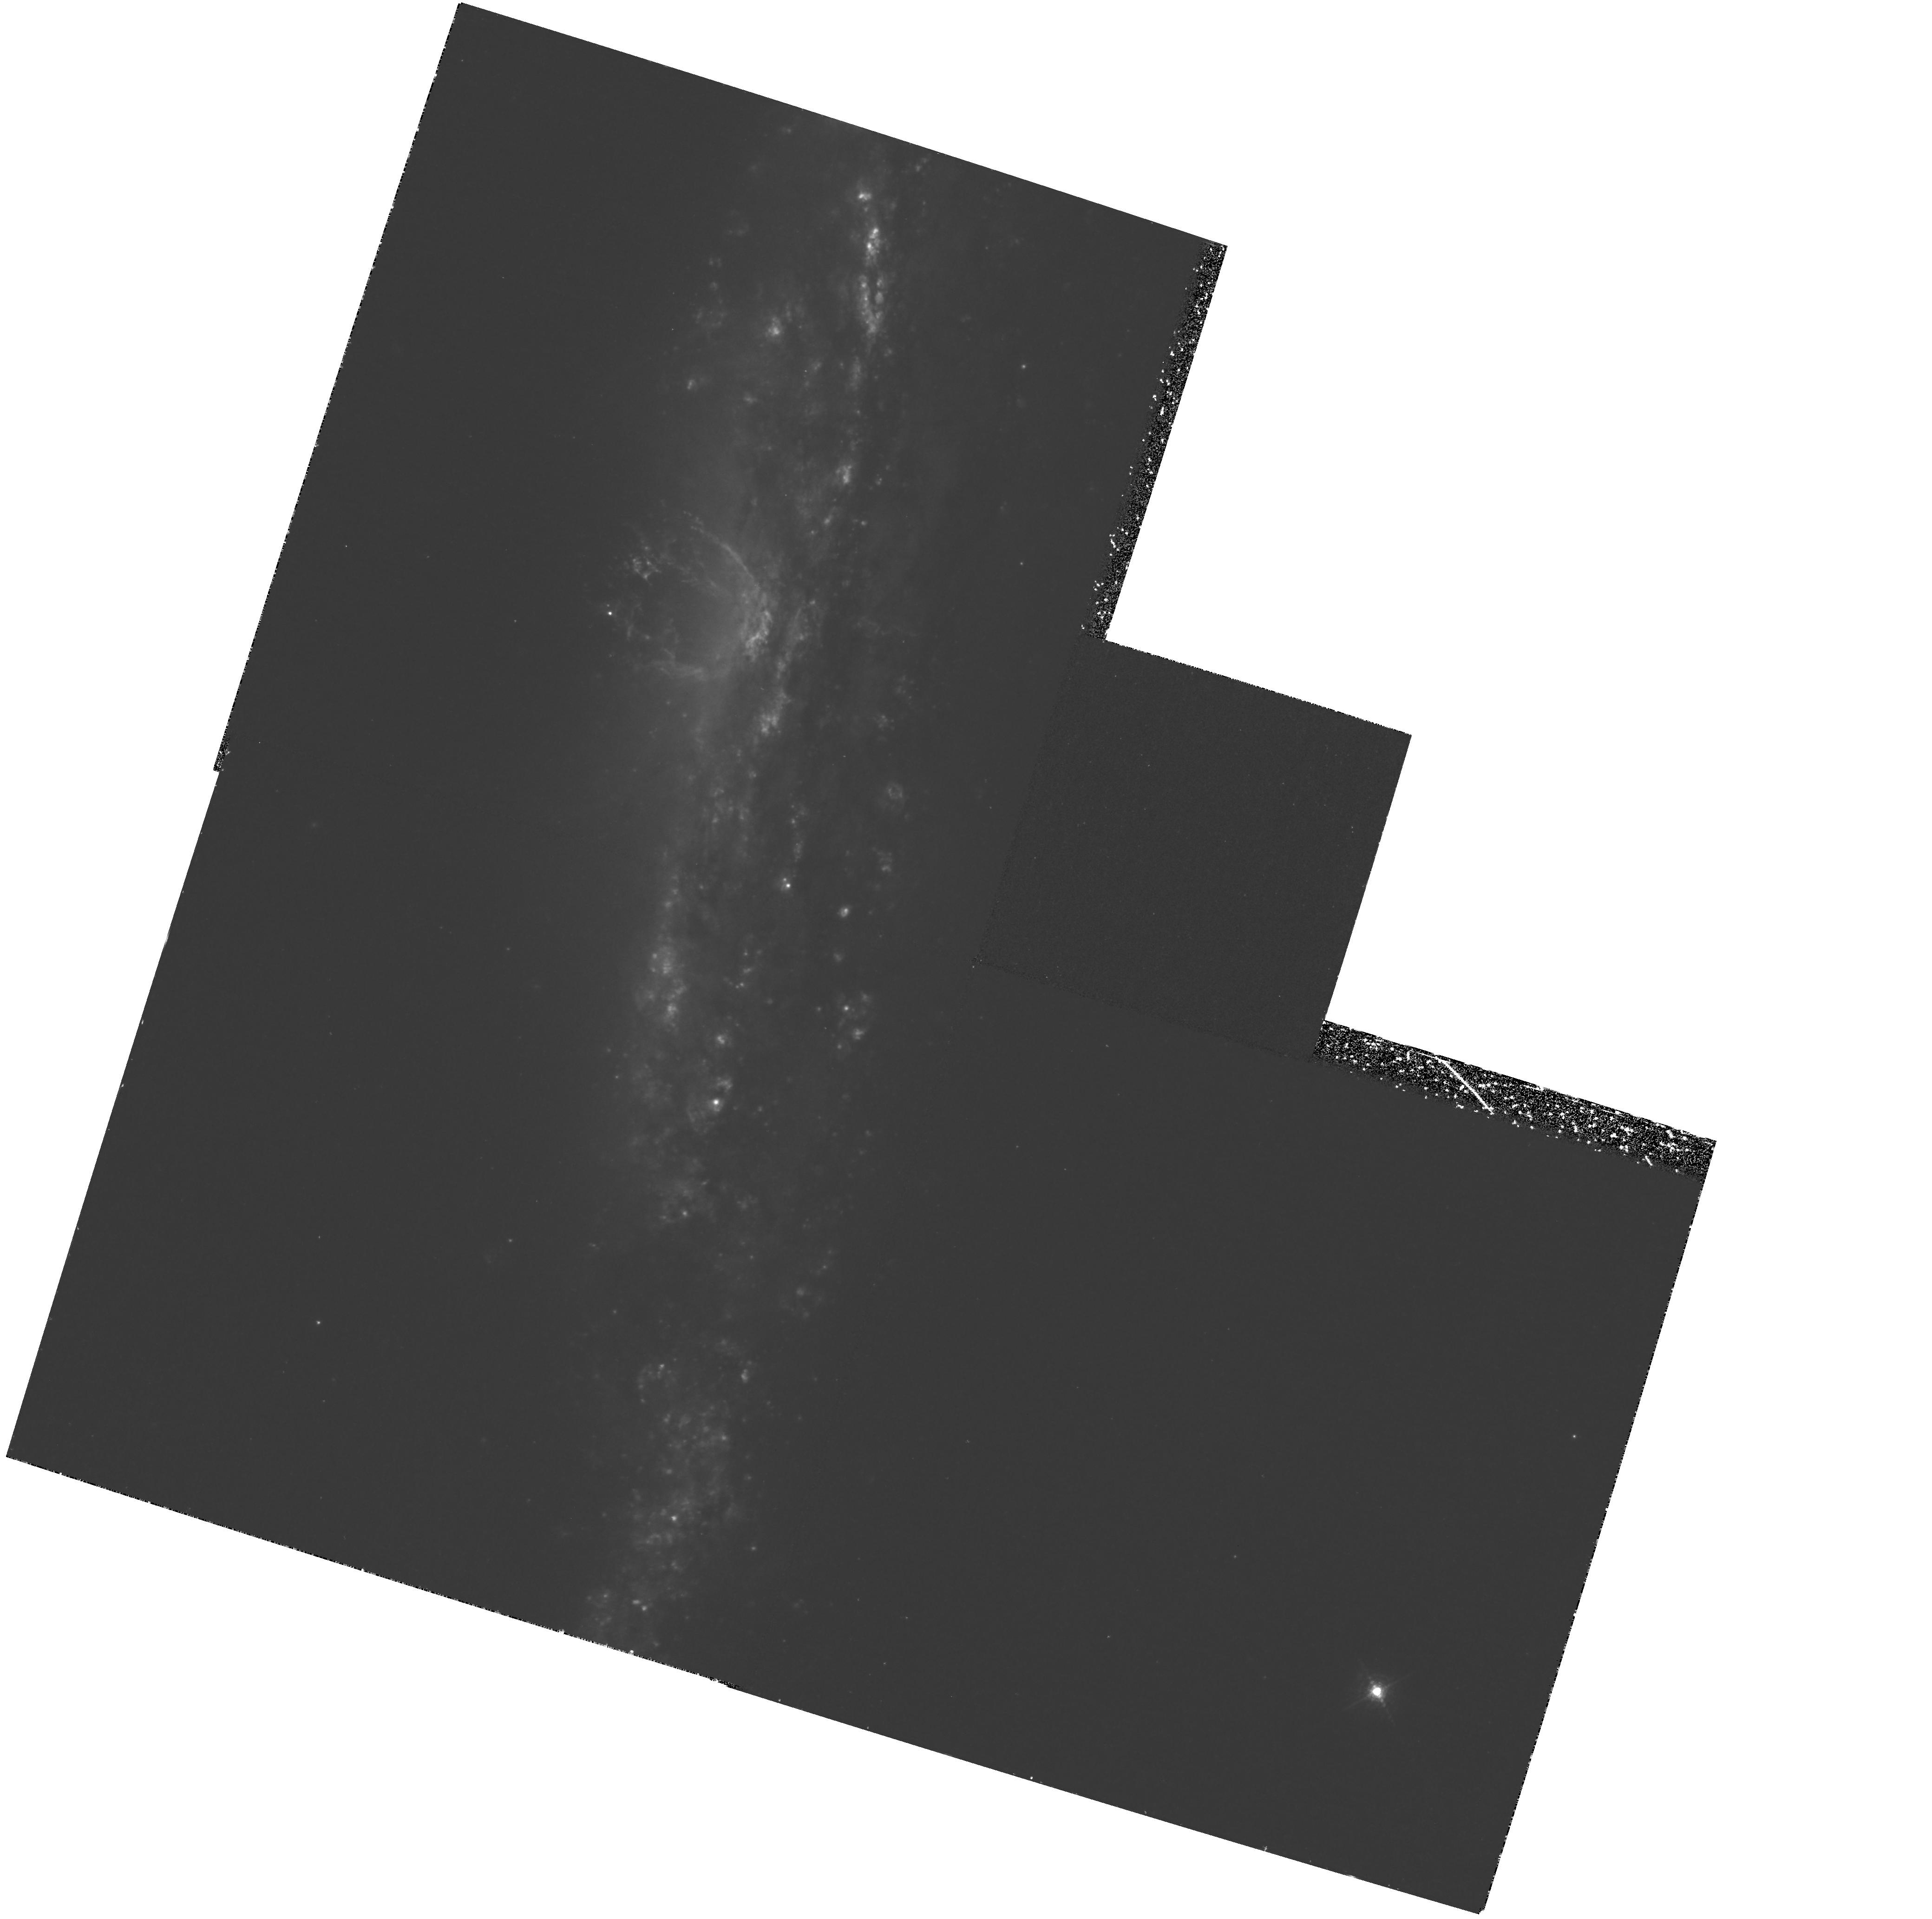
Target: NGC3079. Instrument: WFPC2/PC. Filter: F658N. Exposure: 2.5 h. Observation ID: hst_6674_01_wfpc2_pc_f658n_u56x01

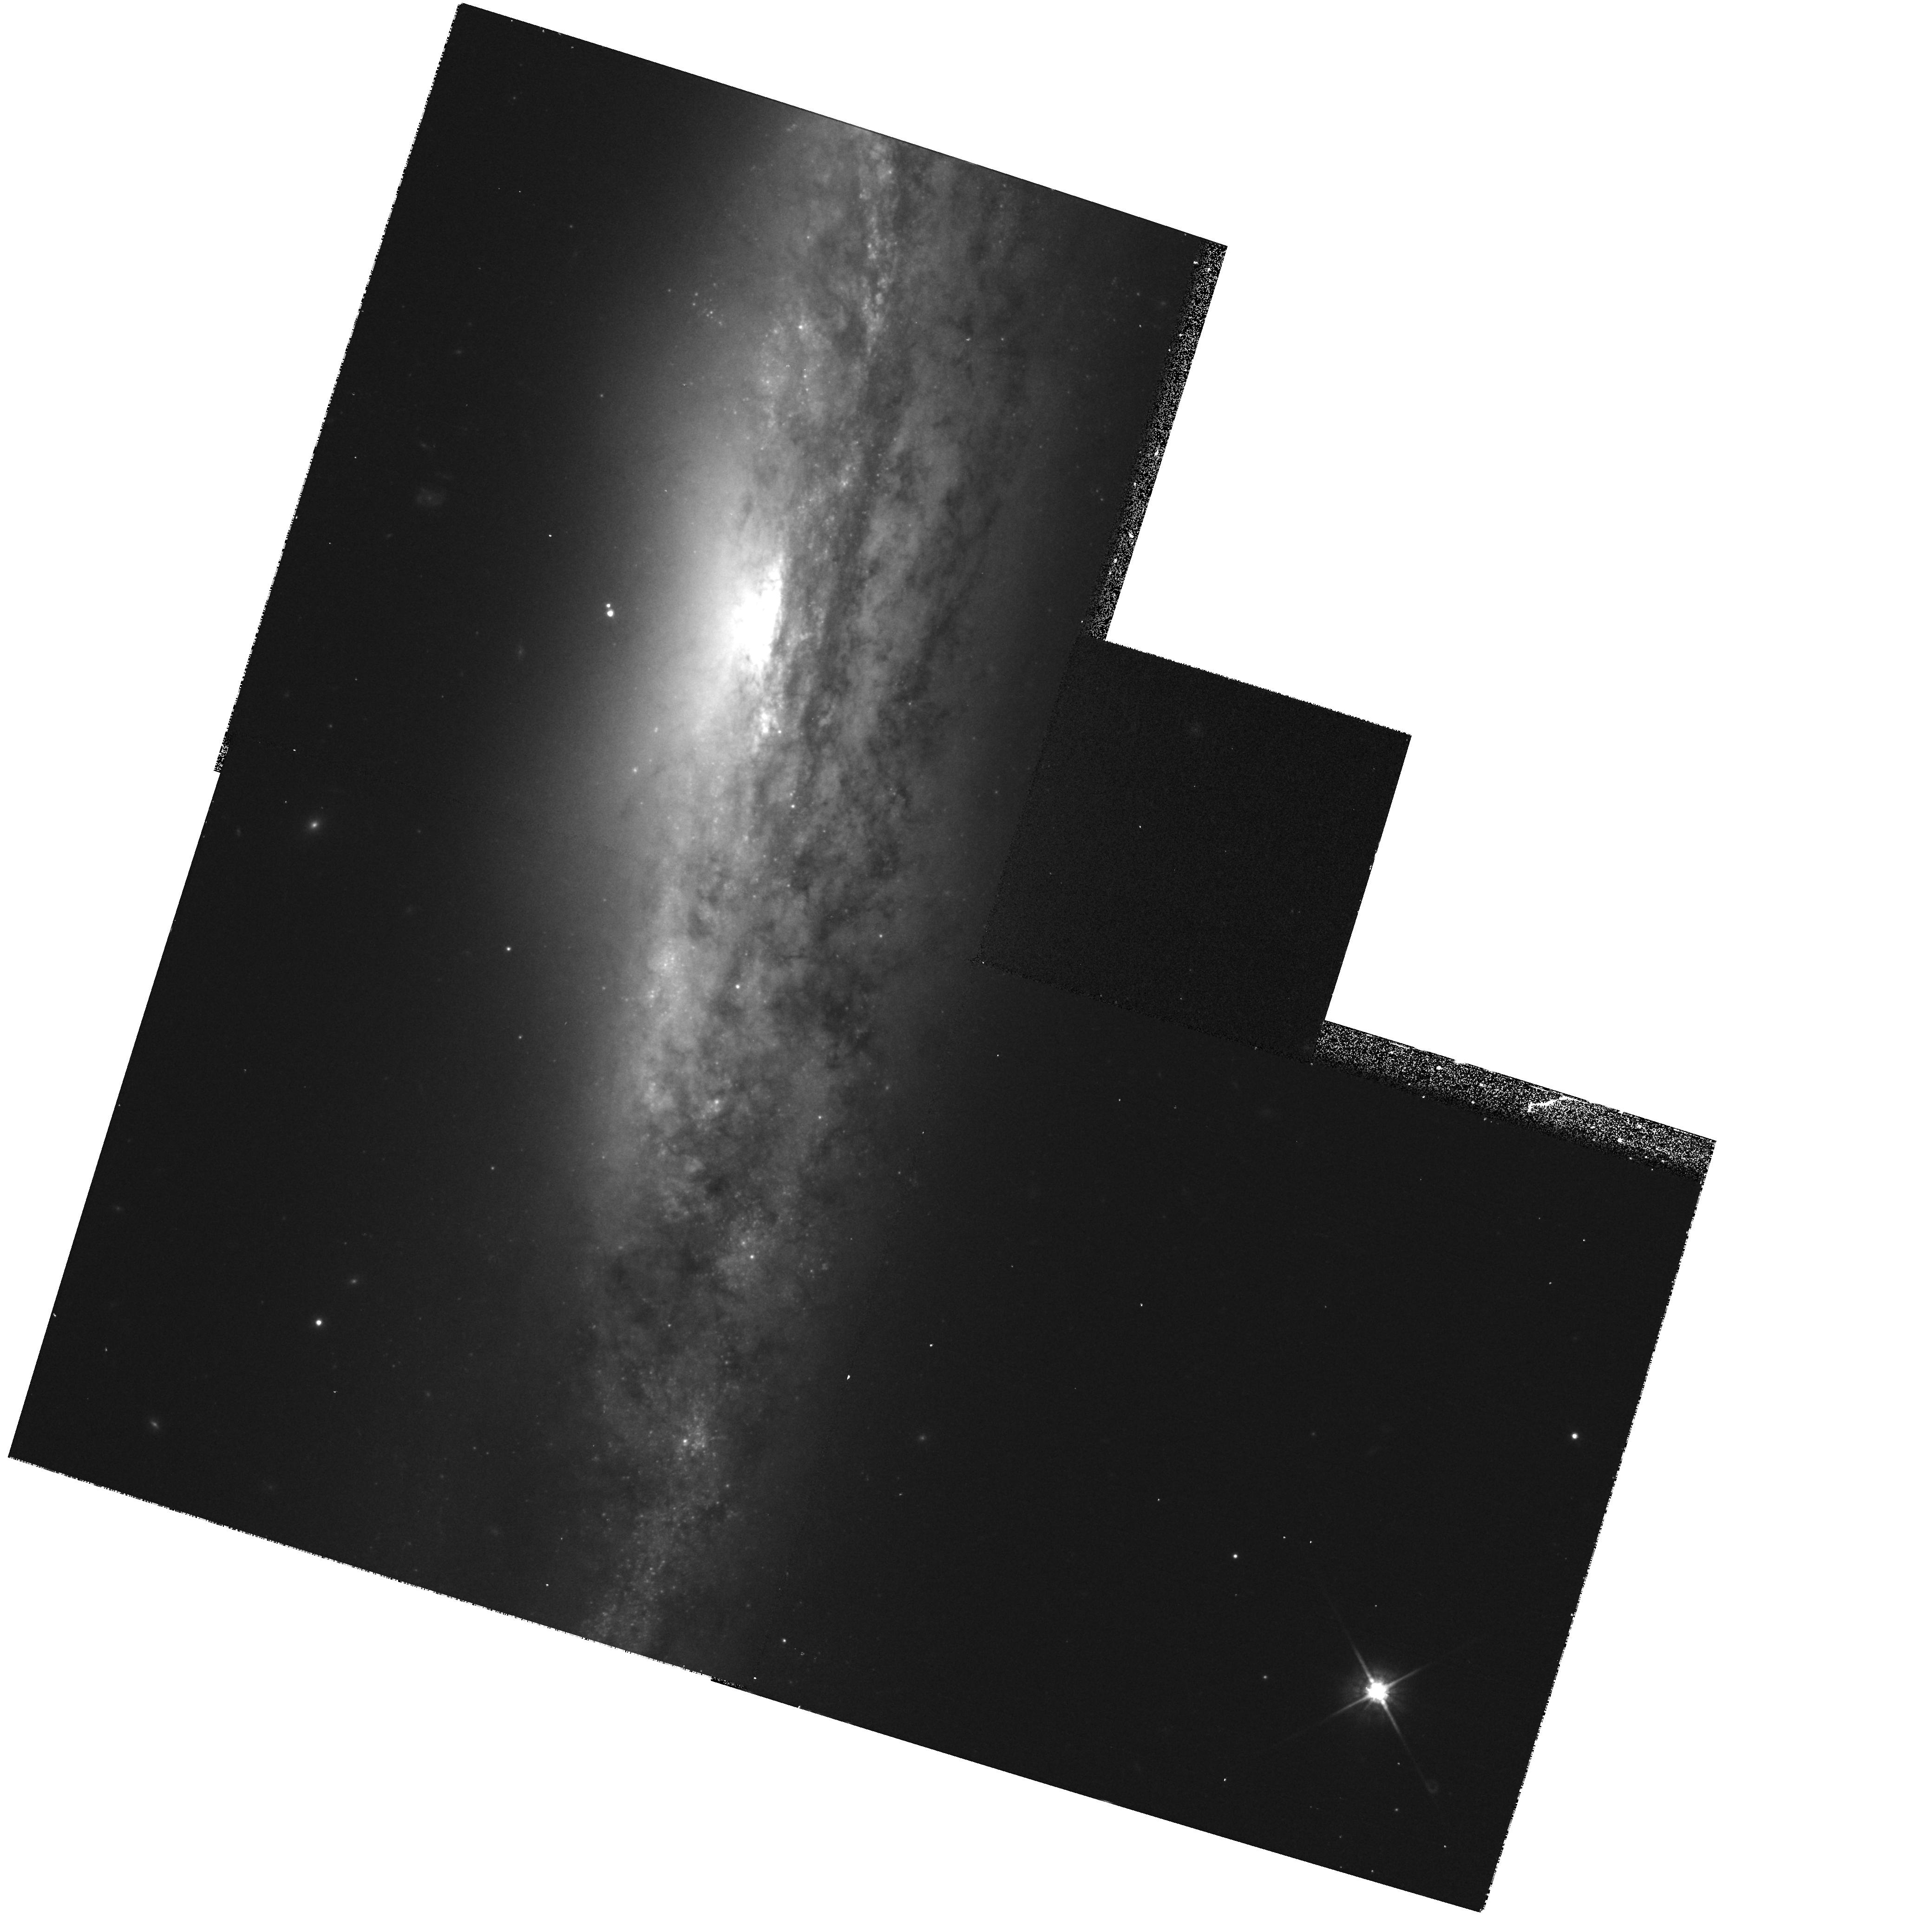
Target: NGC3079. Instrument: WFPC2/PC. Filter: F814W. Exposure: 13 min. Observation ID: hst_6674_01_wfpc2_pc_f814w_u56x01

Fine Structure in the Nuclear Superbubble of NGC 3079 (PI: Cecil, Gerald)

The nearby (17 Mpc), nearly edge-on spiral galaxy NGC 3079 contains the most energetic known example of a windblown superbubble. The bubble has ionized mass 10^7/n_e Msun and kinetic energy 2x^56/n_e ergs (for average electron density n_e), a compact apex at the nucleus, and protrudes 1 kpc (12") above the disk plane. It is the visually emitting part of a larger superwind-driven complex that comprises radio loops and spatially extended thermal x-ray emission. Our Fabry -Perot spectrophotometry has mapped Doppler velocity gradients of >1150kms across the superbubble, and we infer that space velocities increase radially from the nucleus. The boundary just resolves in 1" seeing. However, the emission-line profiles here range over 350 kms, indicating unresolved (turbulent?) kinematic substructure. An HST WFPC2 image is required to resolve fluctuations in surface brightness across the superbubble. These will improve constraints on the gaseous volume filling factor, and establish if the input kinetic energy comes solely from the starburst (small filling factor) or if the AGN must also contribute. If the AGN dominates, the superbubble will join the NLR of NGC 1068 as the most spatially extended structures thought to have been blown by an accretion-disk wind. The proposed image of this superbubble will provide insight into the simultaneity of AGN/starbursts, jet formation and collimation, winds in broad- absorption line quasars, and the extended x-ray halos of galaxies.